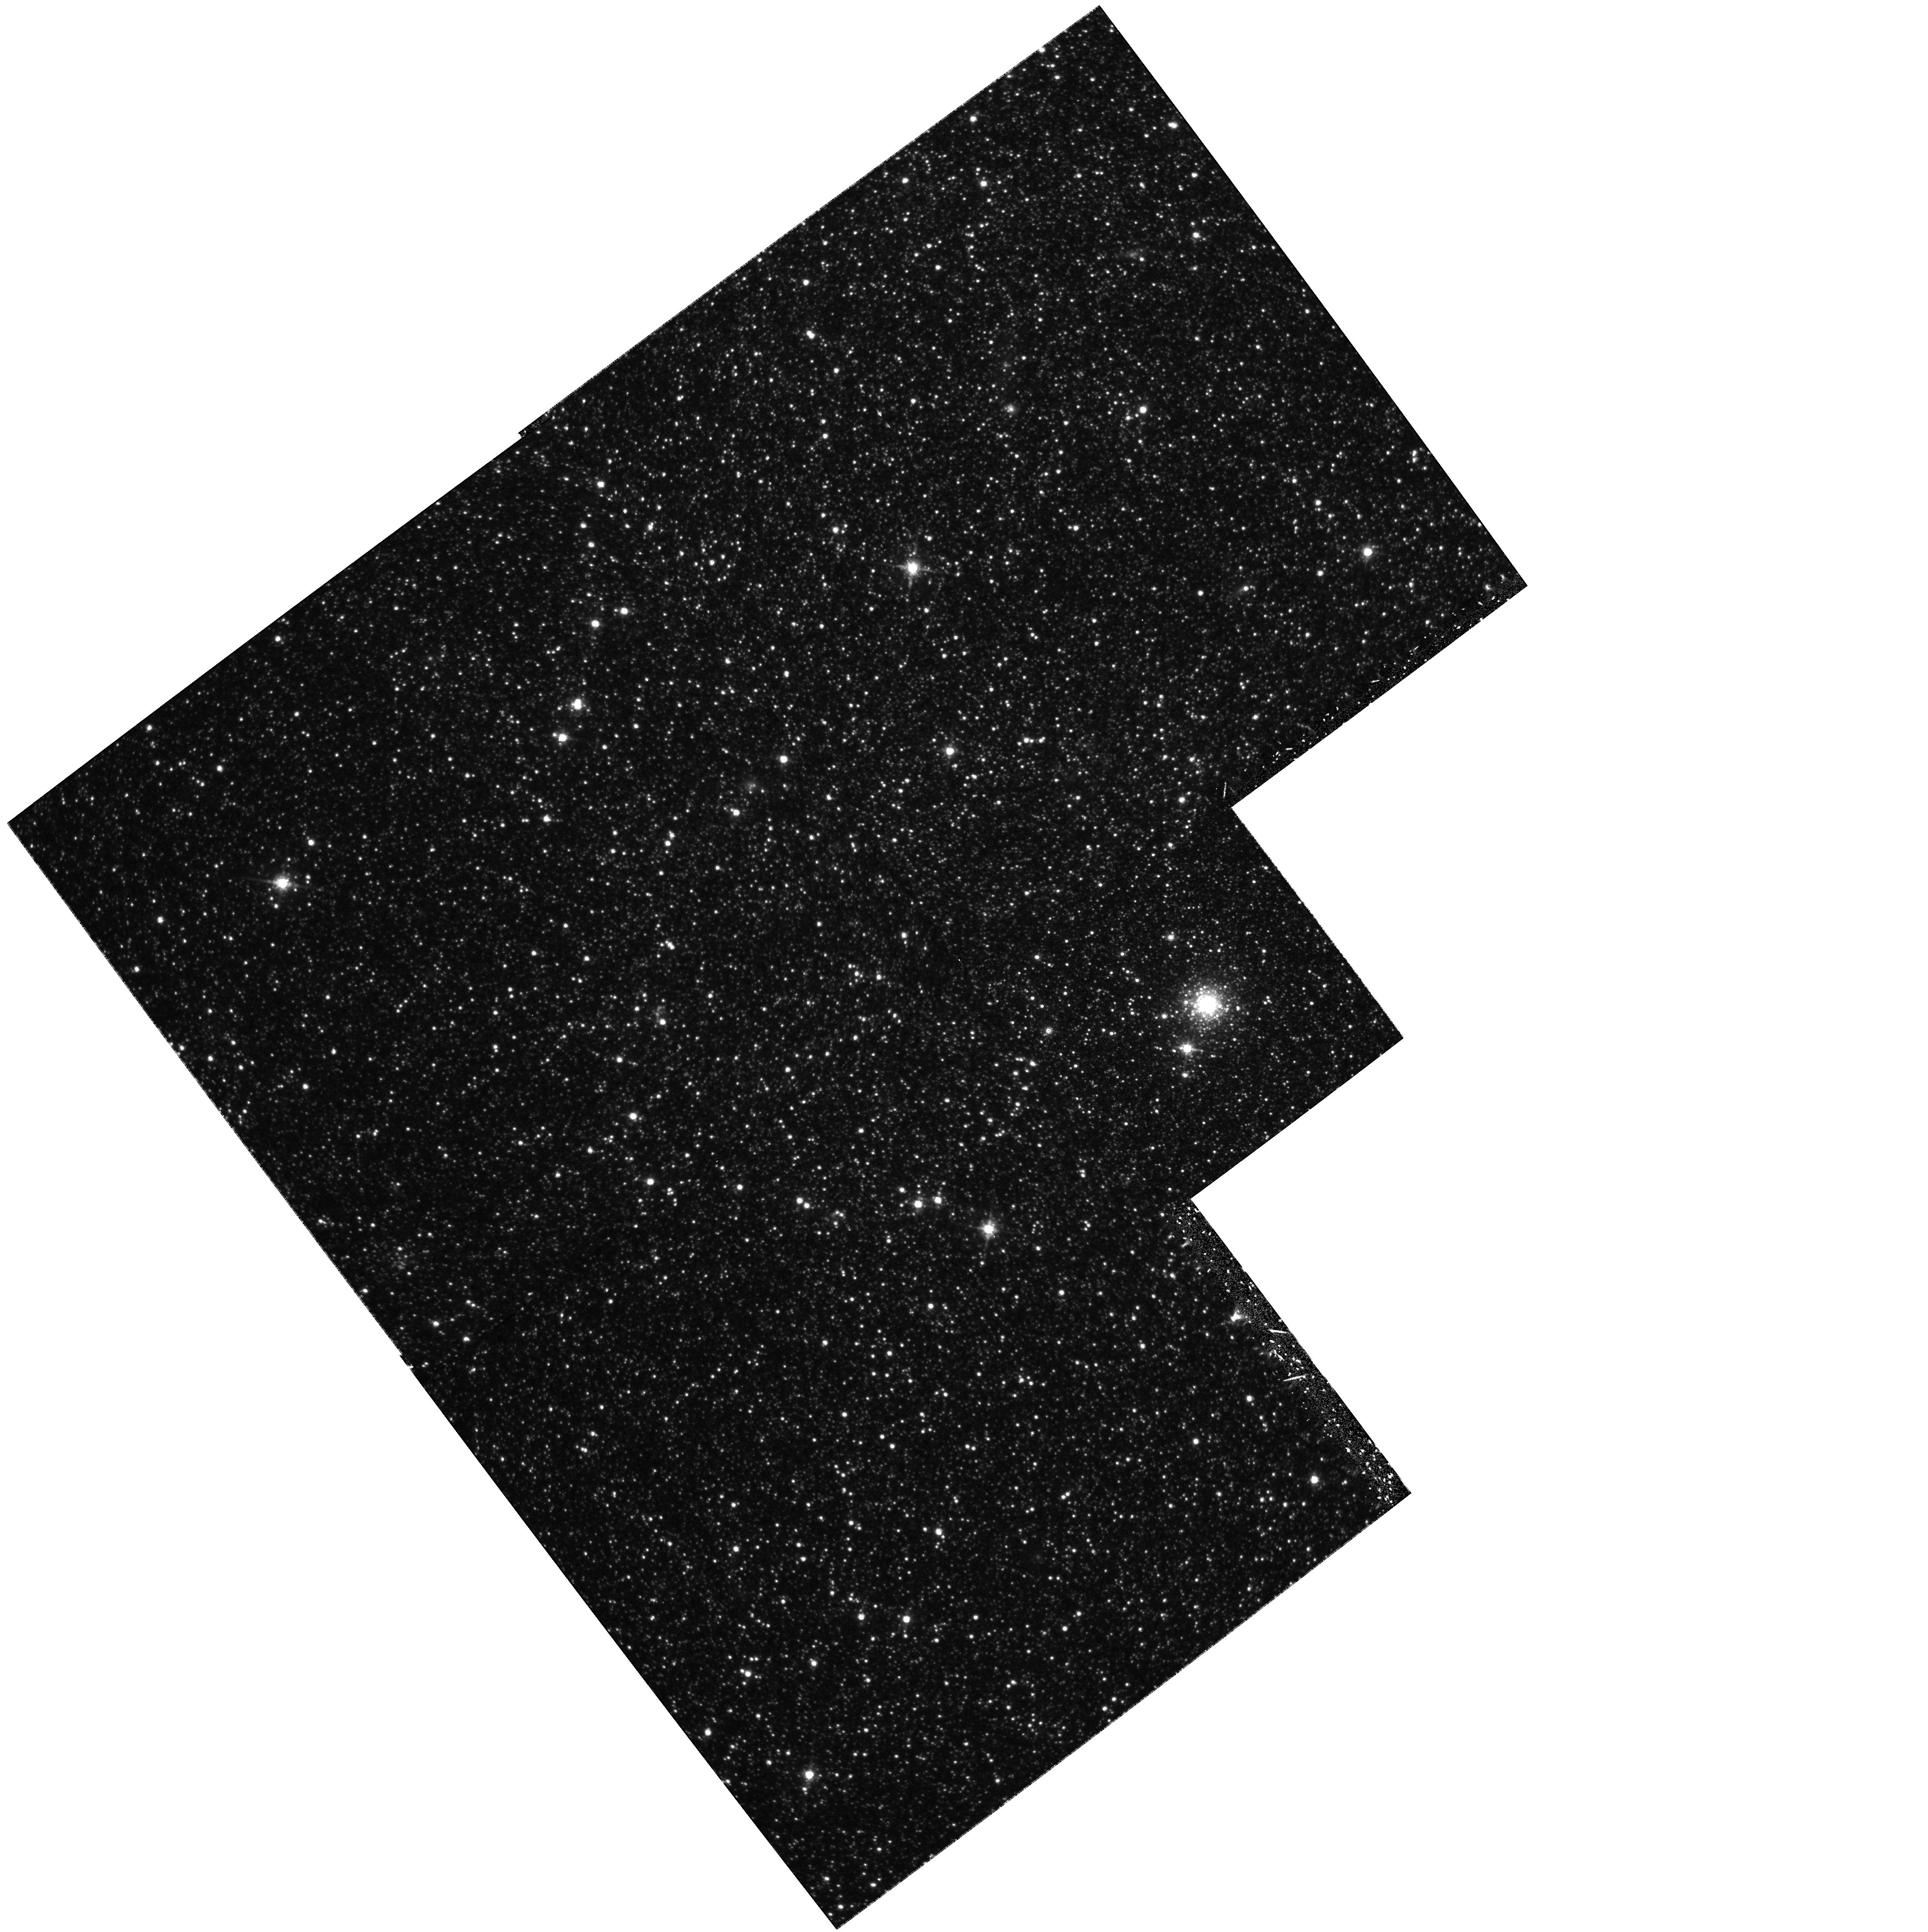
Target: NGC6822-STARCLUS-HVII
Instrument: WFPC2/PC
Filter: F814W
Exposure: 1.1 h
Observation ID: hst_6813_04_wfpc2_pc_f814w_u37h04

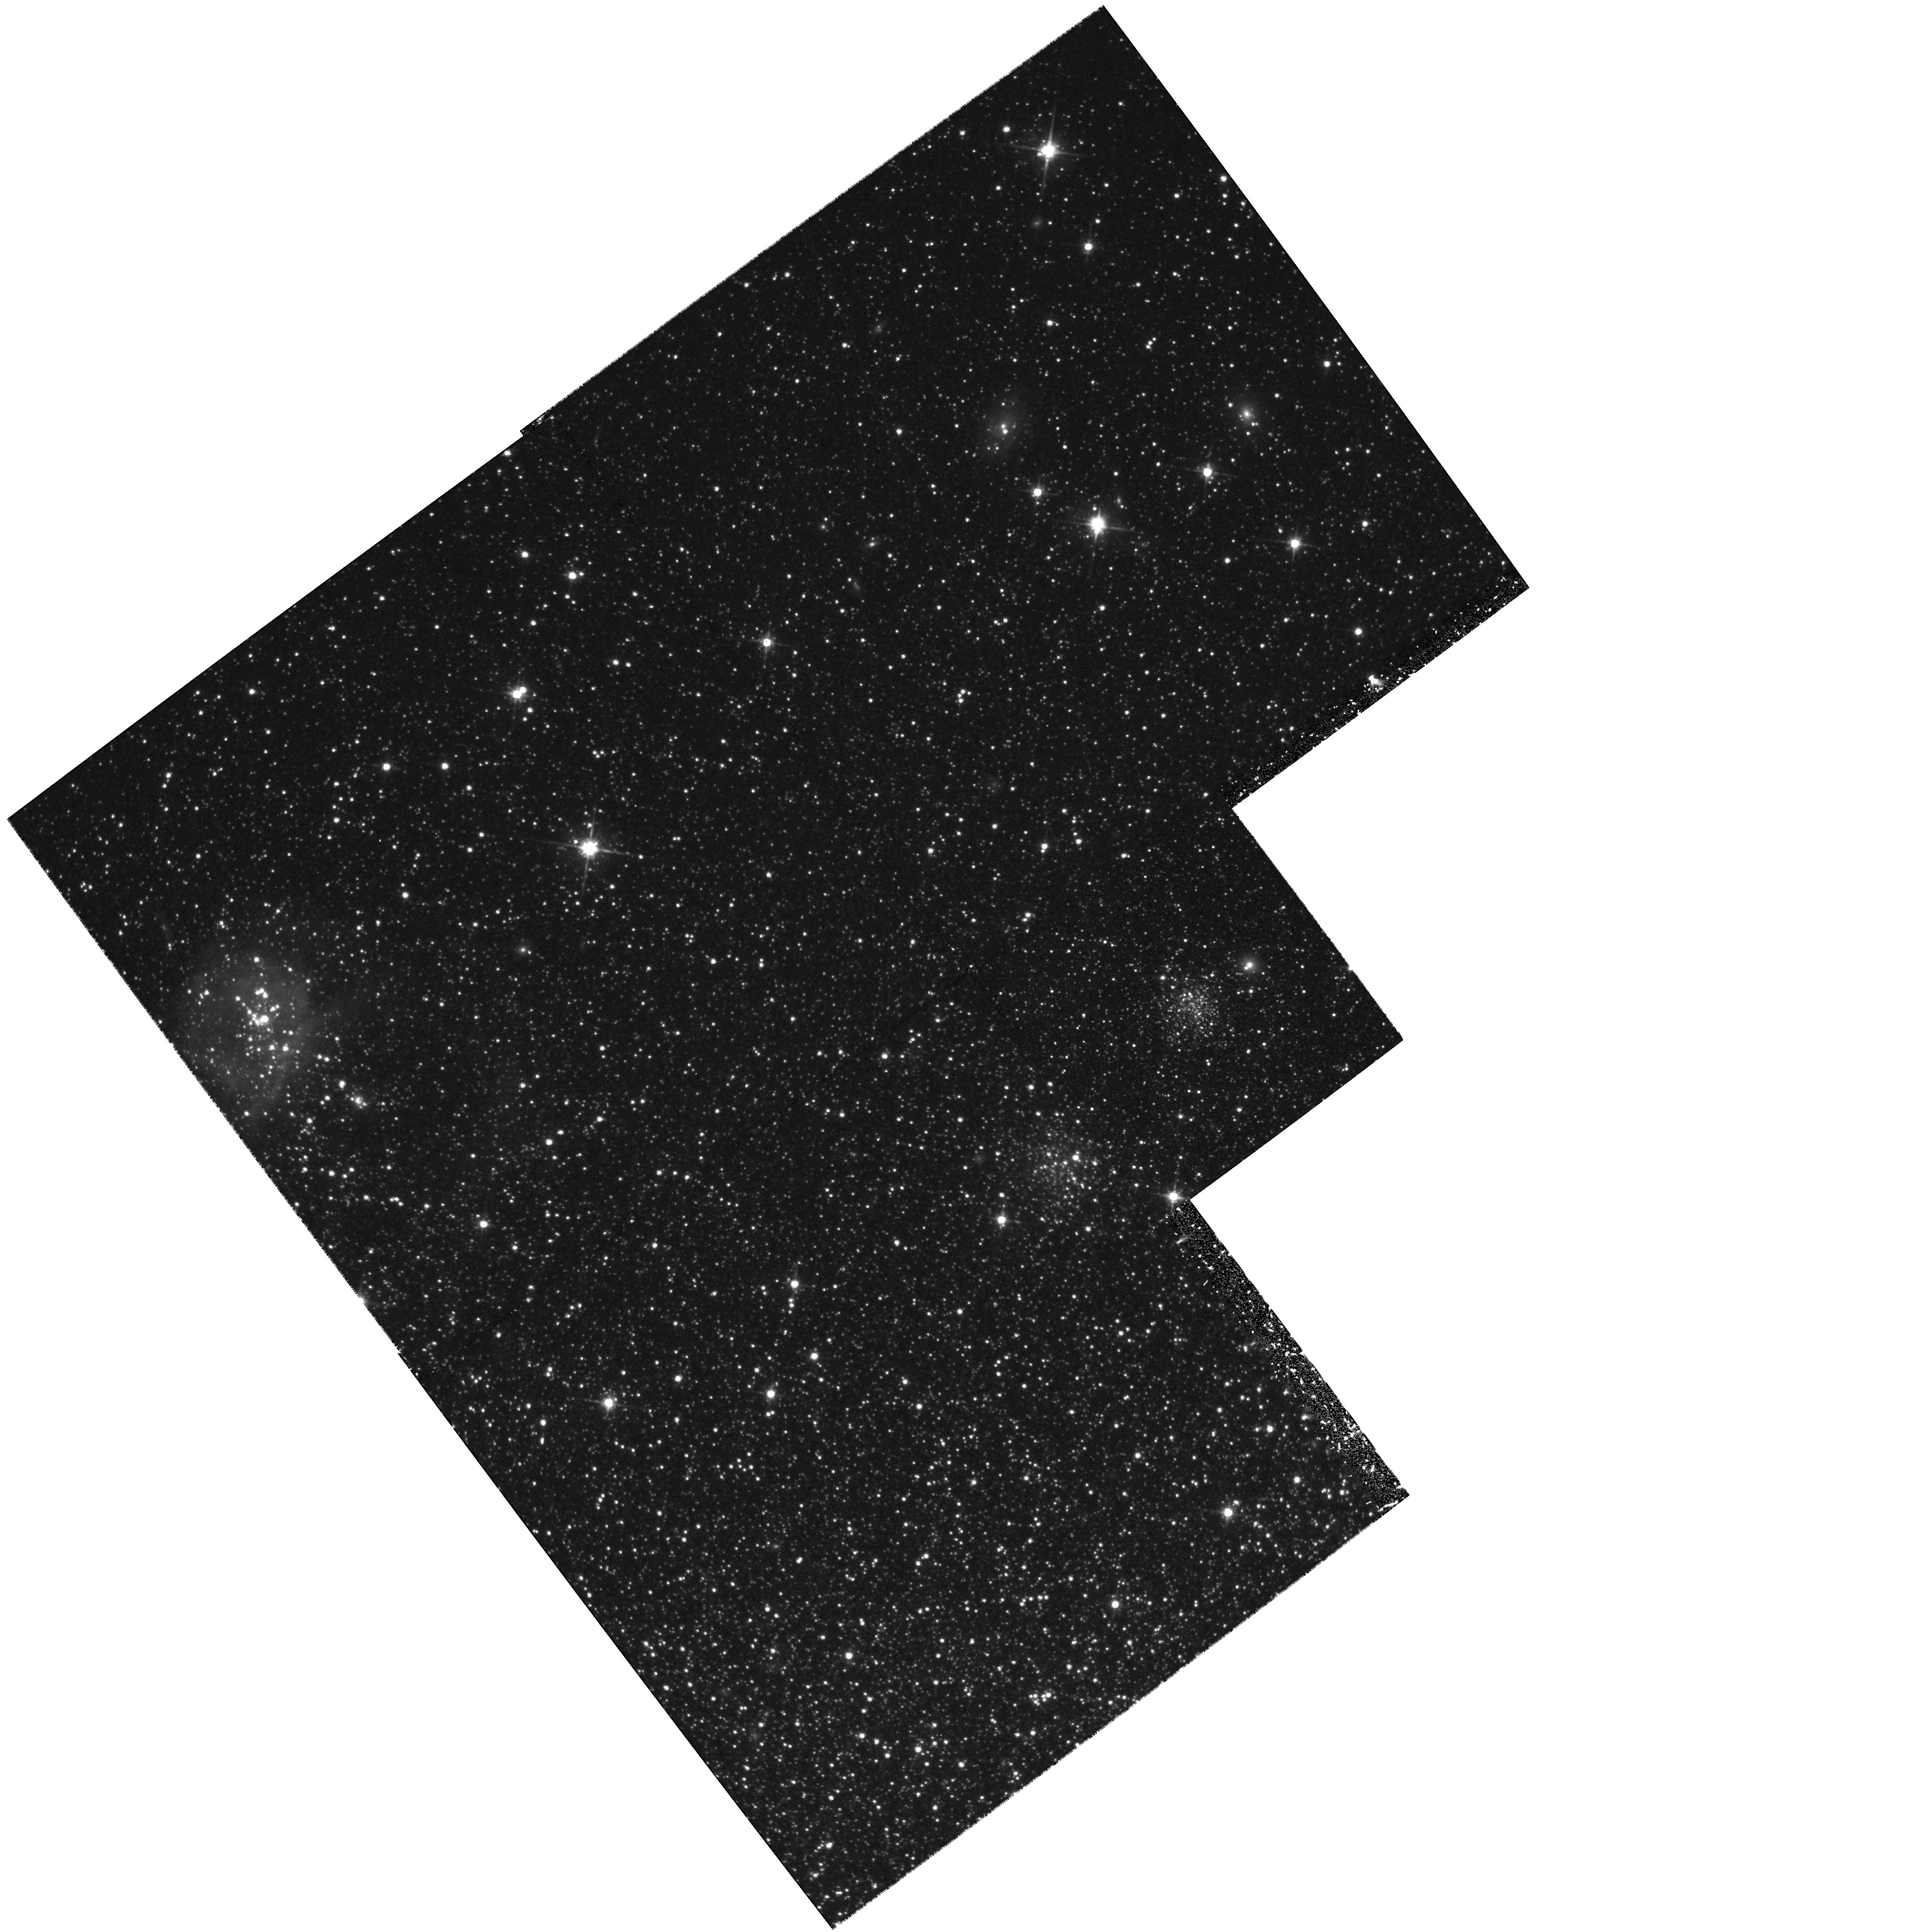
Target: NGC6822-STARCLUS-HVIII
Instrument: WFPC2/PC
Filter: F814W
Exposure: 1.1 h
Observation ID: hst_6813_05_wfpc2_pc_f814w_u37h05

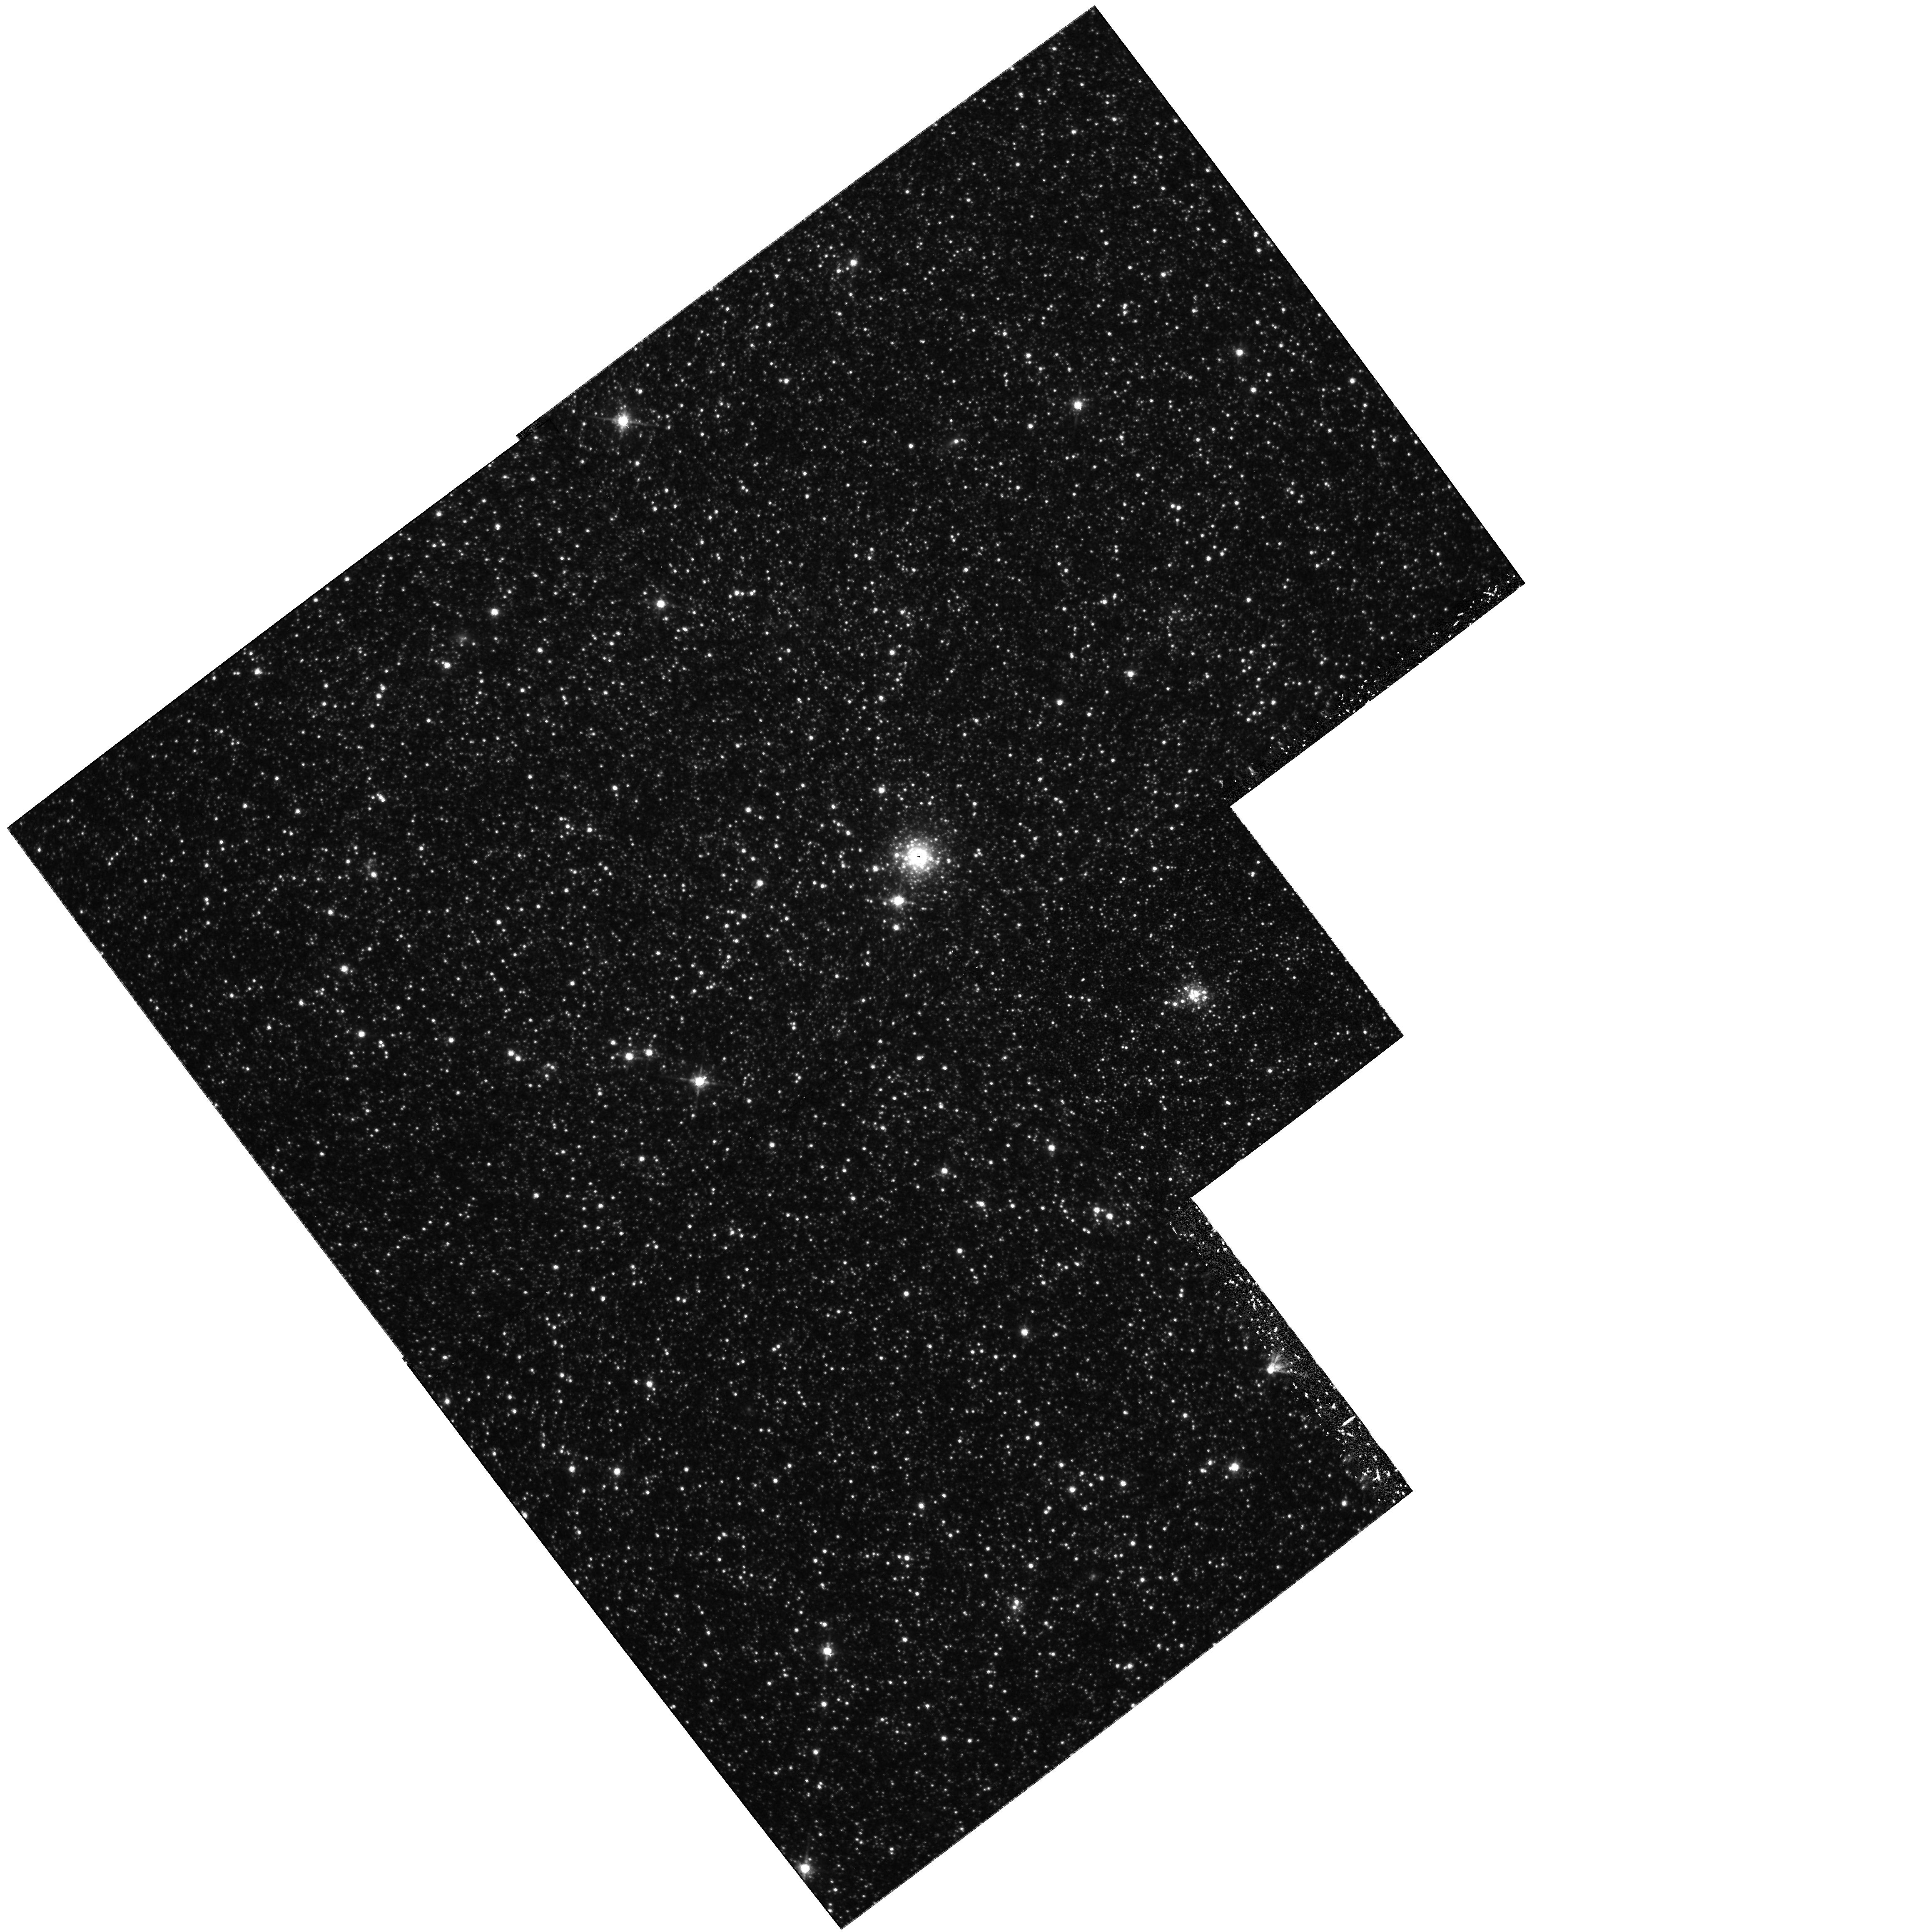
Target: NGC6822-STARCLUS-HVI
Instrument: WFPC2/PC
Filter: F814W
Exposure: 1.1 h
Observation ID: hst_6813_03_wfpc2_pc_f814w_u37h03

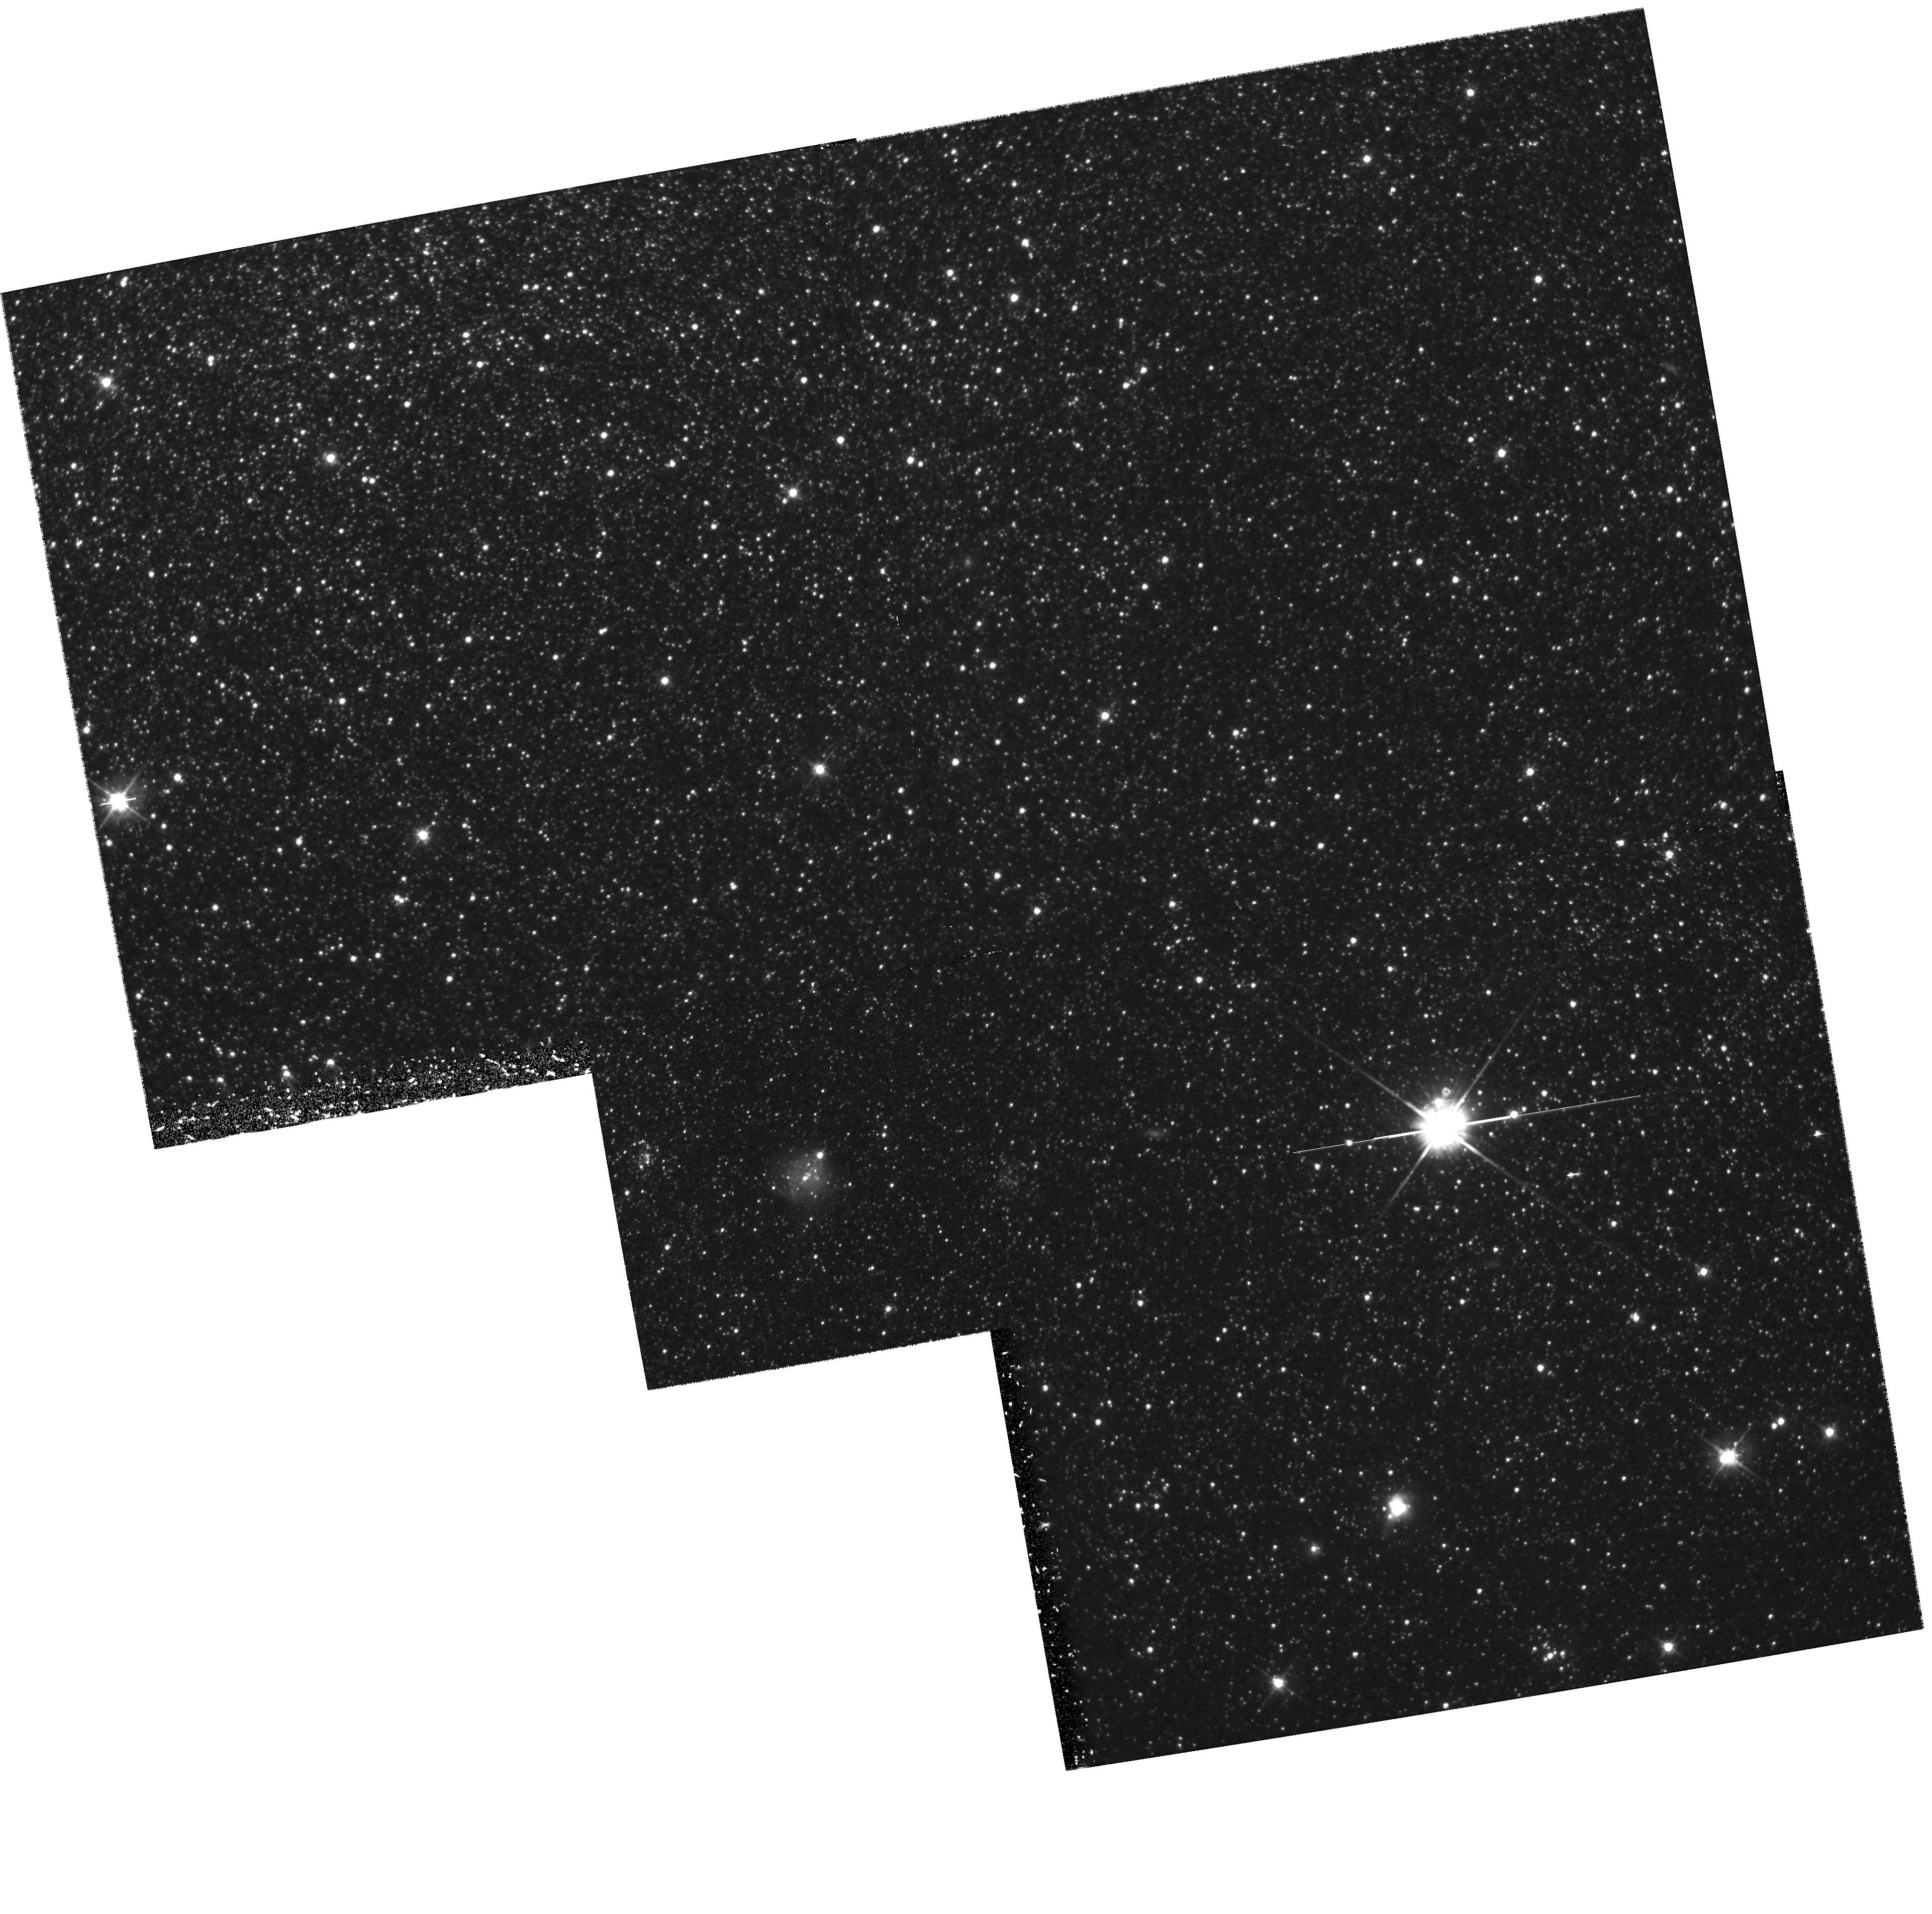
Target: NGC6822-STARCLUS-HIV
Instrument: WFPC2/PC
Filter: F555W
Exposure: 1.1 h
Observation ID: hst_6813_02_wfpc2_pc_f555w_u37h02

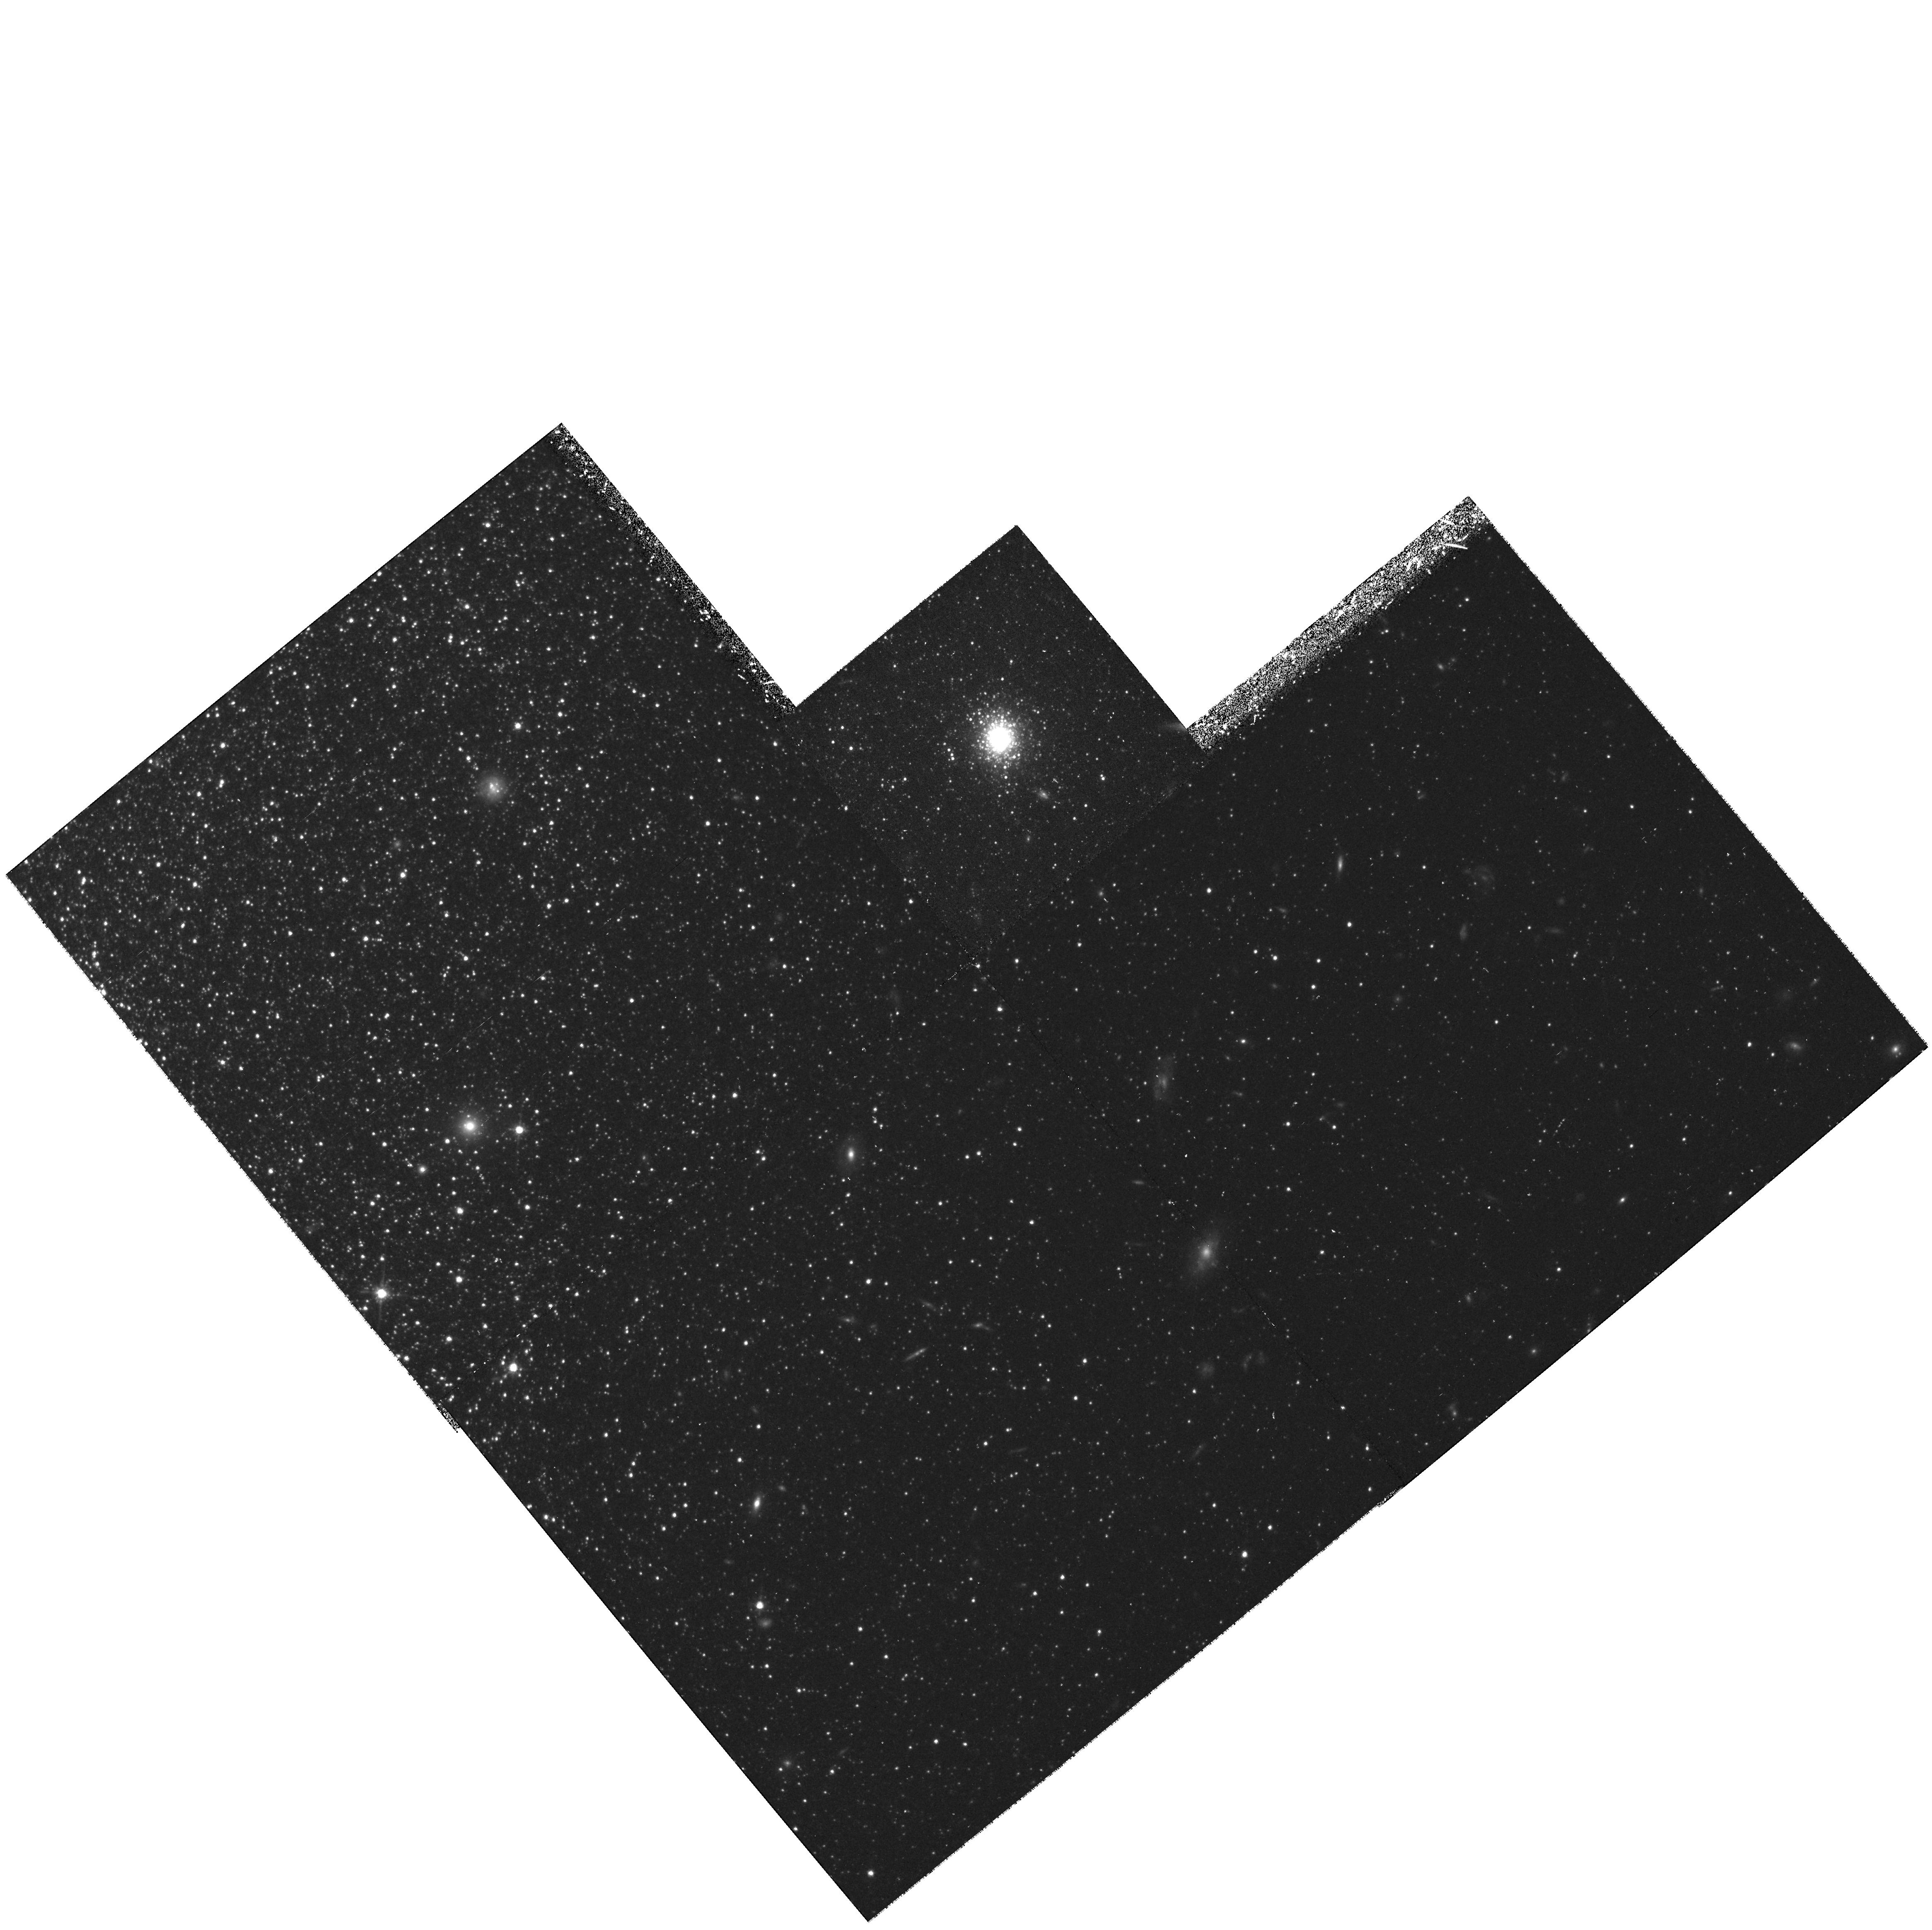
Target: WLM-STARCLUS
Instrument: WFPC2/PC
Filter: F814W
Exposure: 1.5 h
Observation ID: hst_6813_01_wfpc2_pc_f814w_u37h01

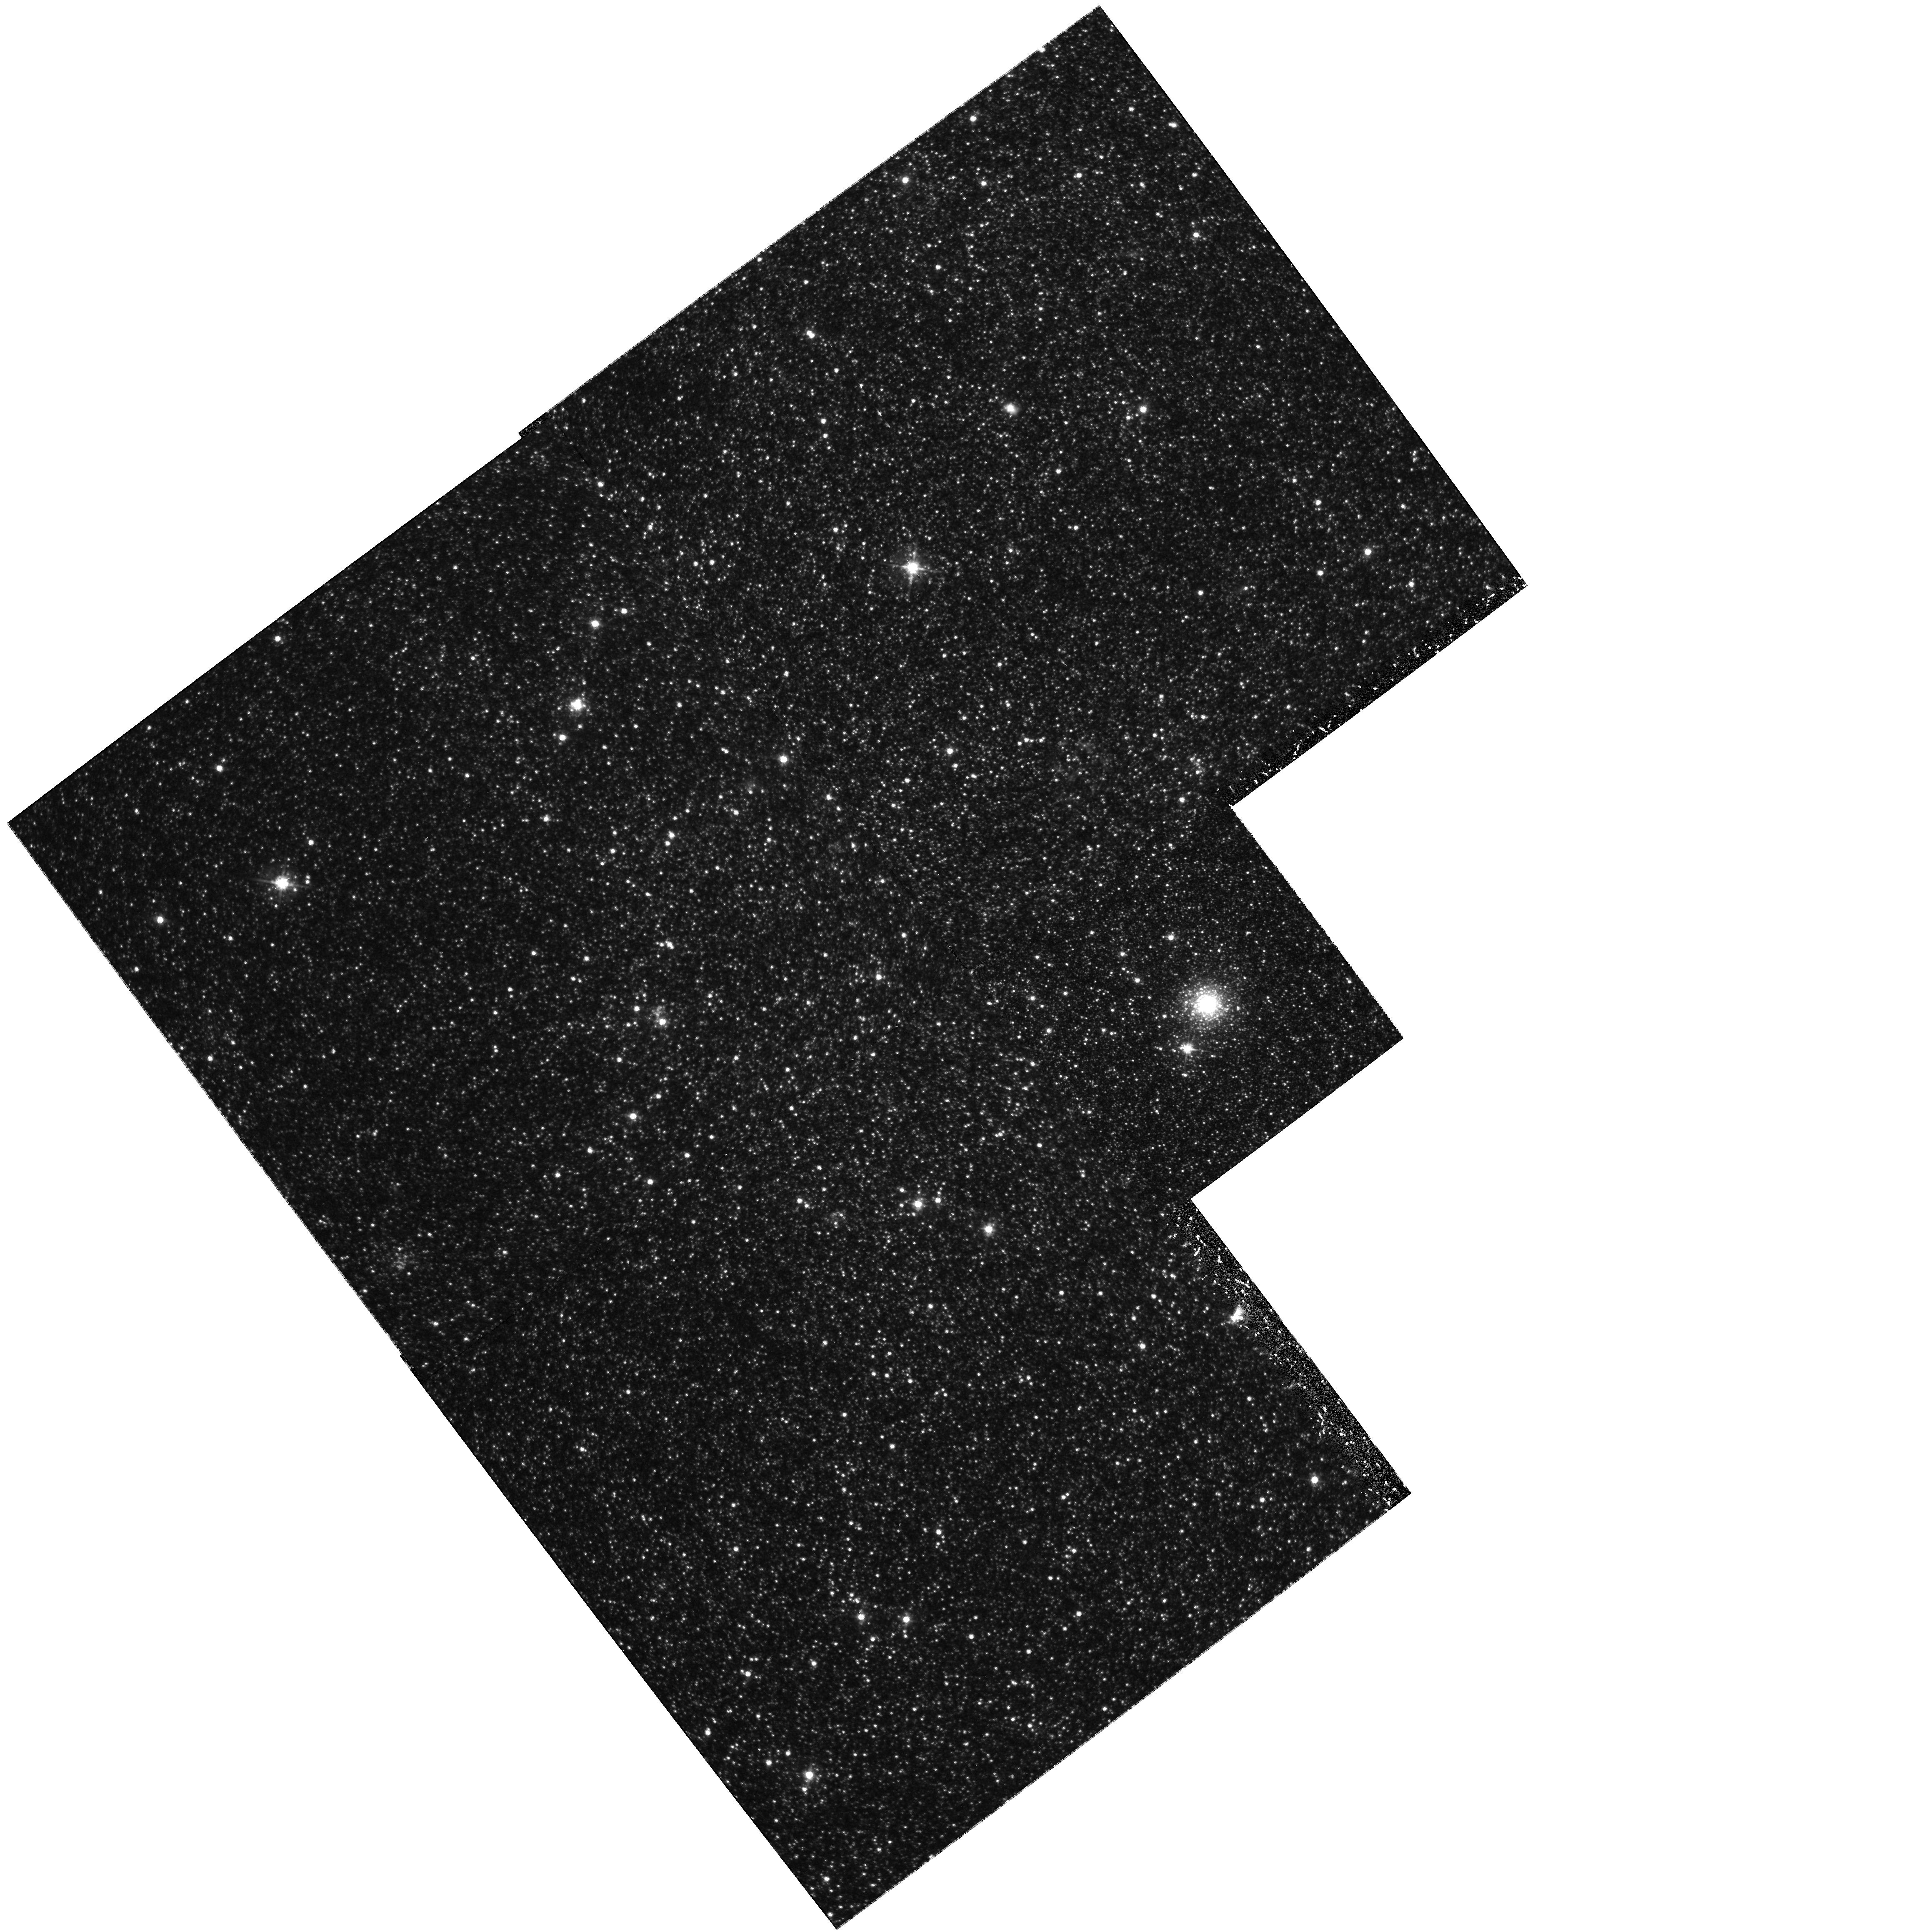
Target: NGC6822-STARCLUS-HVII
Instrument: WFPC2/PC
Filter: F555W
Exposure: 1.1 h
Observation ID: hst_6813_04_wfpc2_pc_f555w_u37h04

The Oldest Star Clusters of Local Group Irregular Galaxies (PI: Hodge, Paul W.)

Globular clusters of spiral and elliptical galaxies are well- studied and they have provided much information on the early histories of these types of galaxies. For irregular galaxies, however, very little is known about the globular clusters and other old clusters. The only irregulars for which much globular cluster research has been carried out are the Magellanic Clouds, and they are probably anomalous because of the interactions of the Clouds with the Milky Way Galaxy (MWG). We are proposing to investigate globular and other old clusters in two Local Group irregular galaxies: WLM and NGC 6822. The WLM globular appears from the limited available photometry to be a normal, massive old globular, possibly similar to the classical globulars of the MWG. The "Hubble clusters" of NGC 6822, which were identified as possible clusters by Hubble, on the other hand, are of lower luminosity, though their colors indicate that they are old. Study of these rare objects will be enlightening about the early history of irregular galaxies.